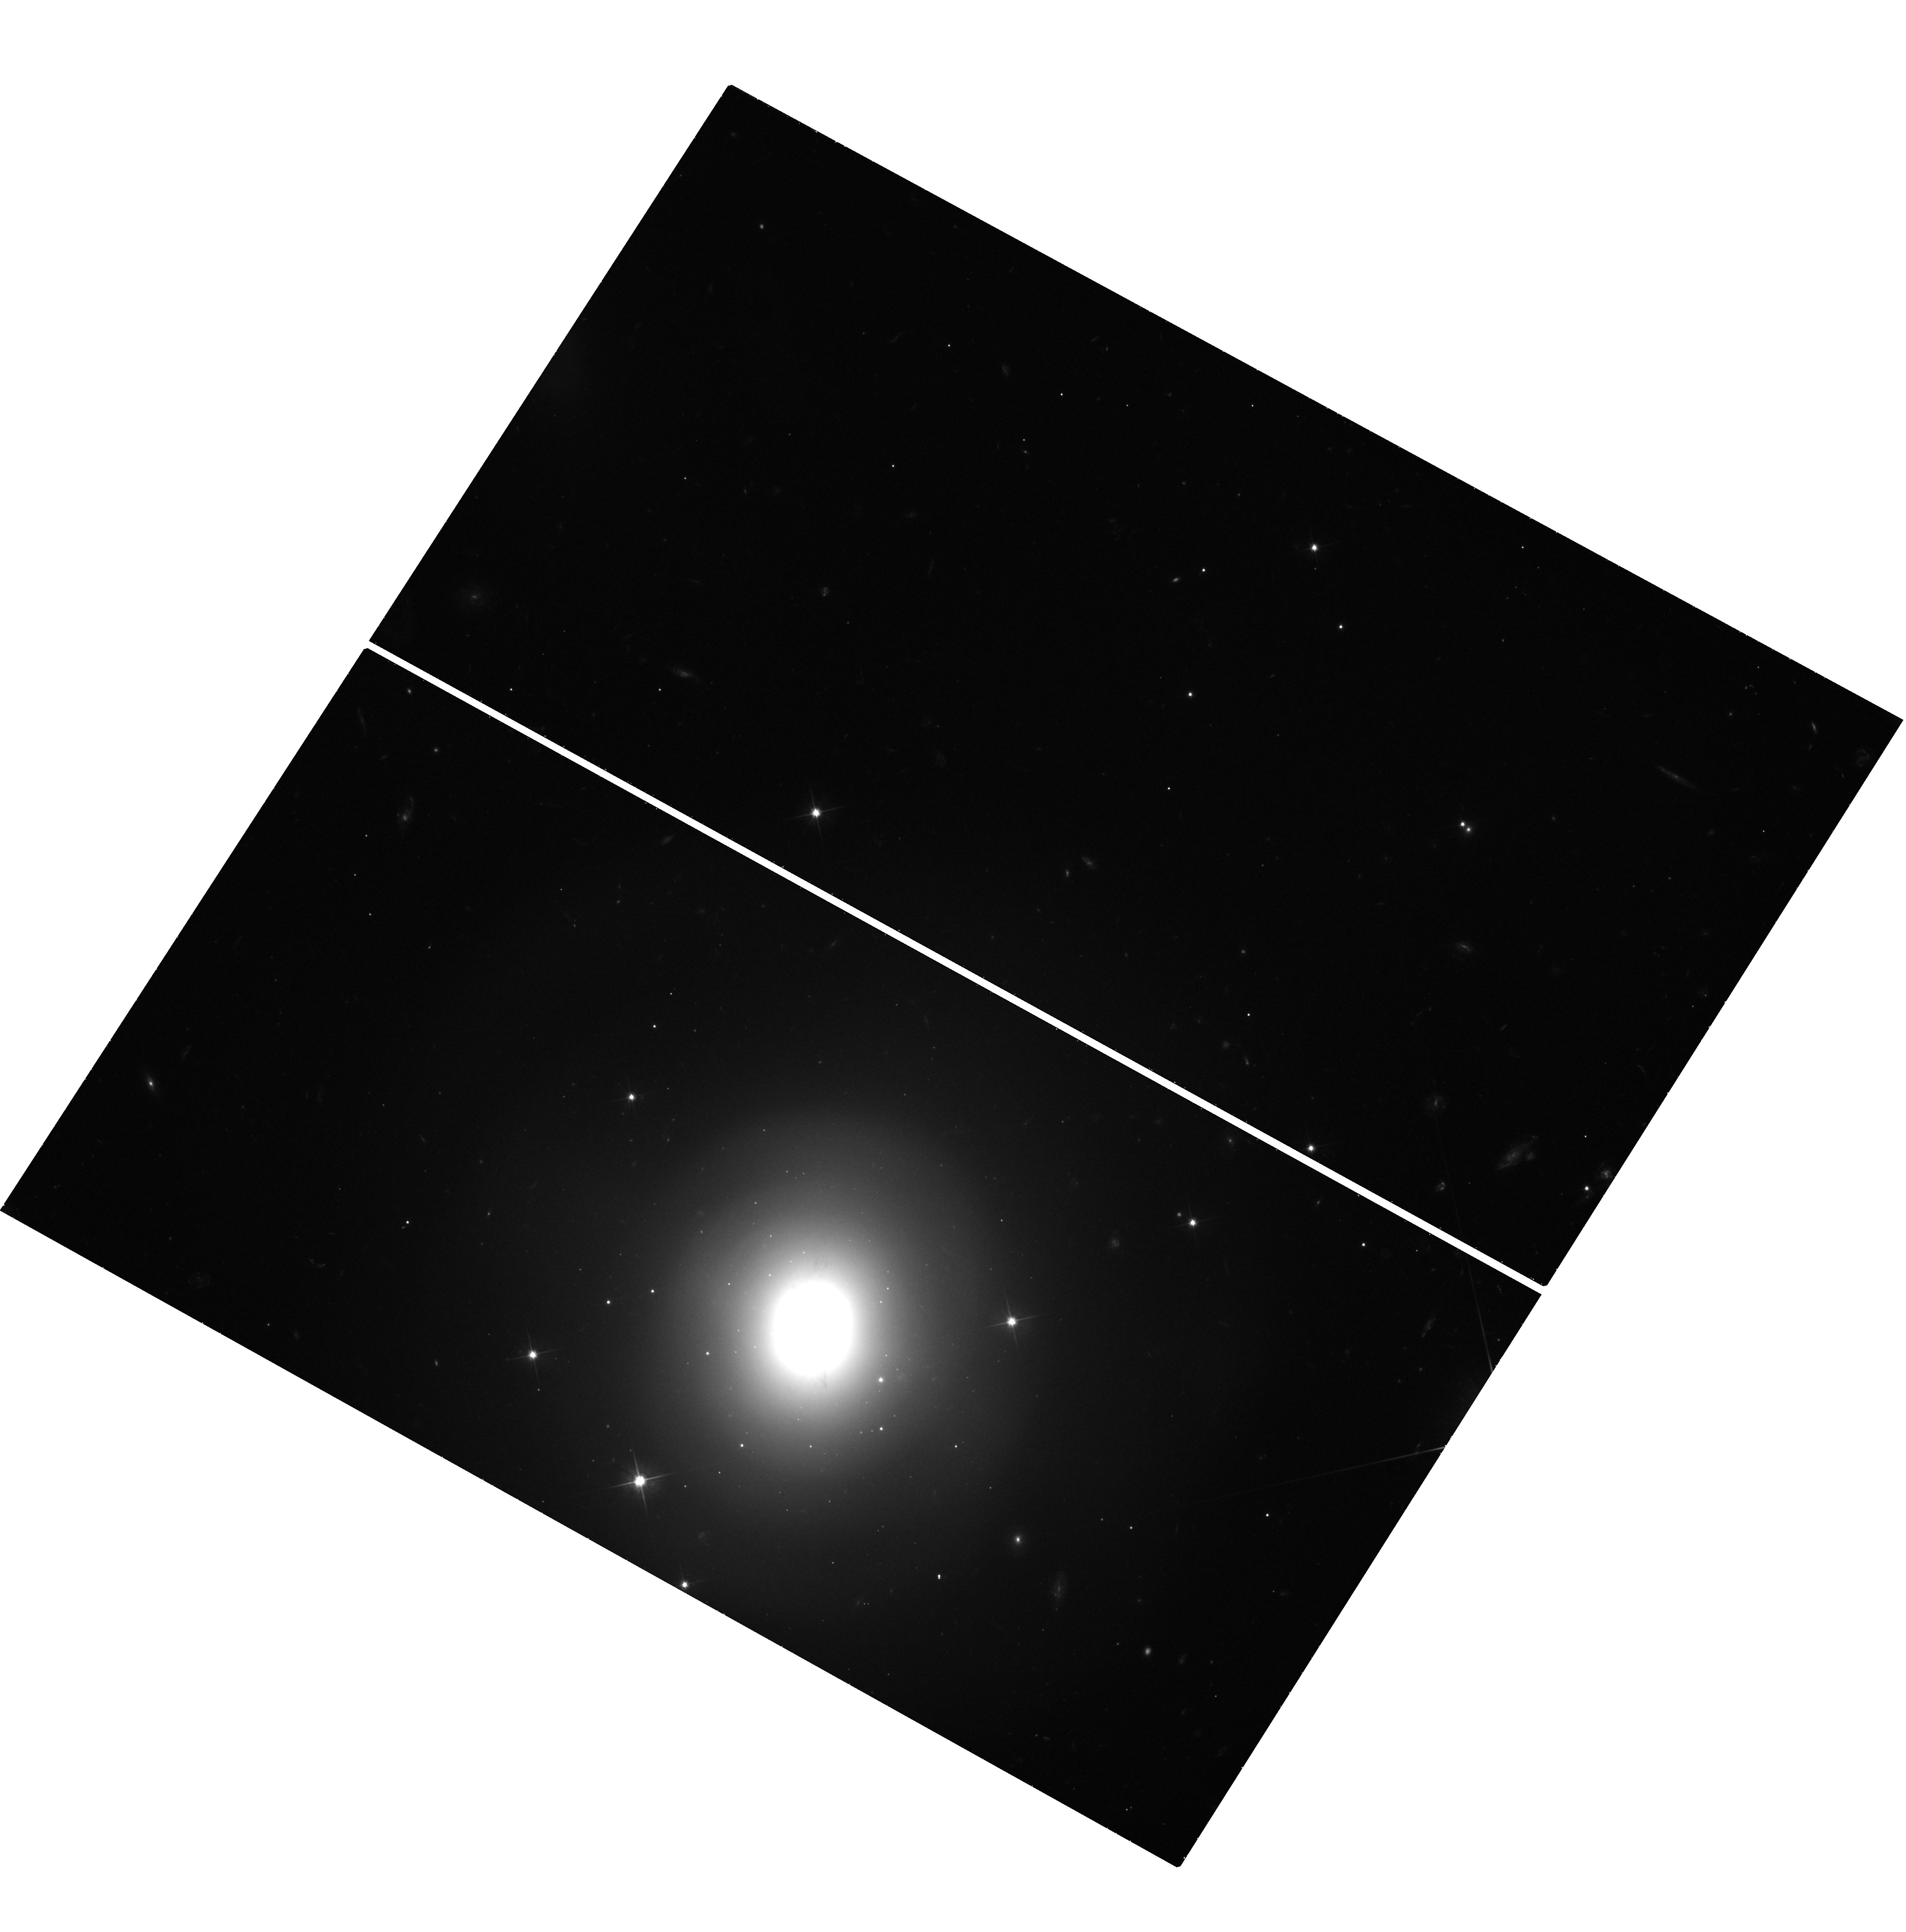
Target: GRB170817A. Instrument: WFC3/UVIS. Filter: F606W. Exposure: 1.4 h. Observation ID: hst_14771_l2_wfc3_uvis_f606w_id8cl2

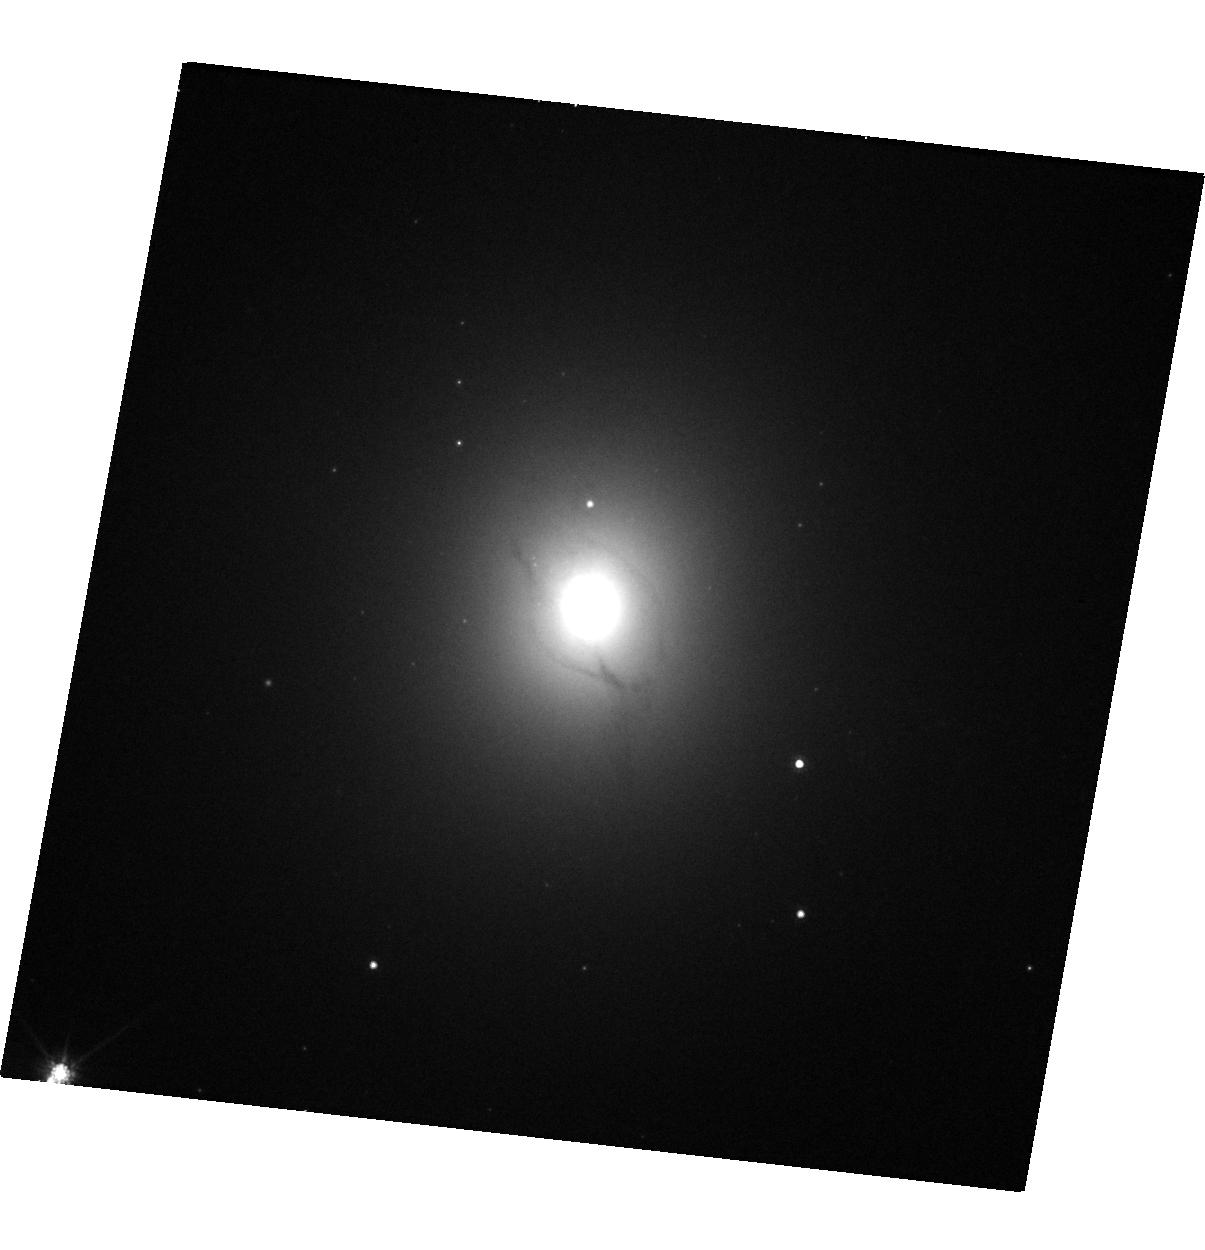
Target: GRB170817A-NGC4993. Instrument: WFC3/UVIS. Filter: F814W. Exposure: 9 min. Observation ID: hst_14771_a3_wfc3_uvis_f814w_id8ca3

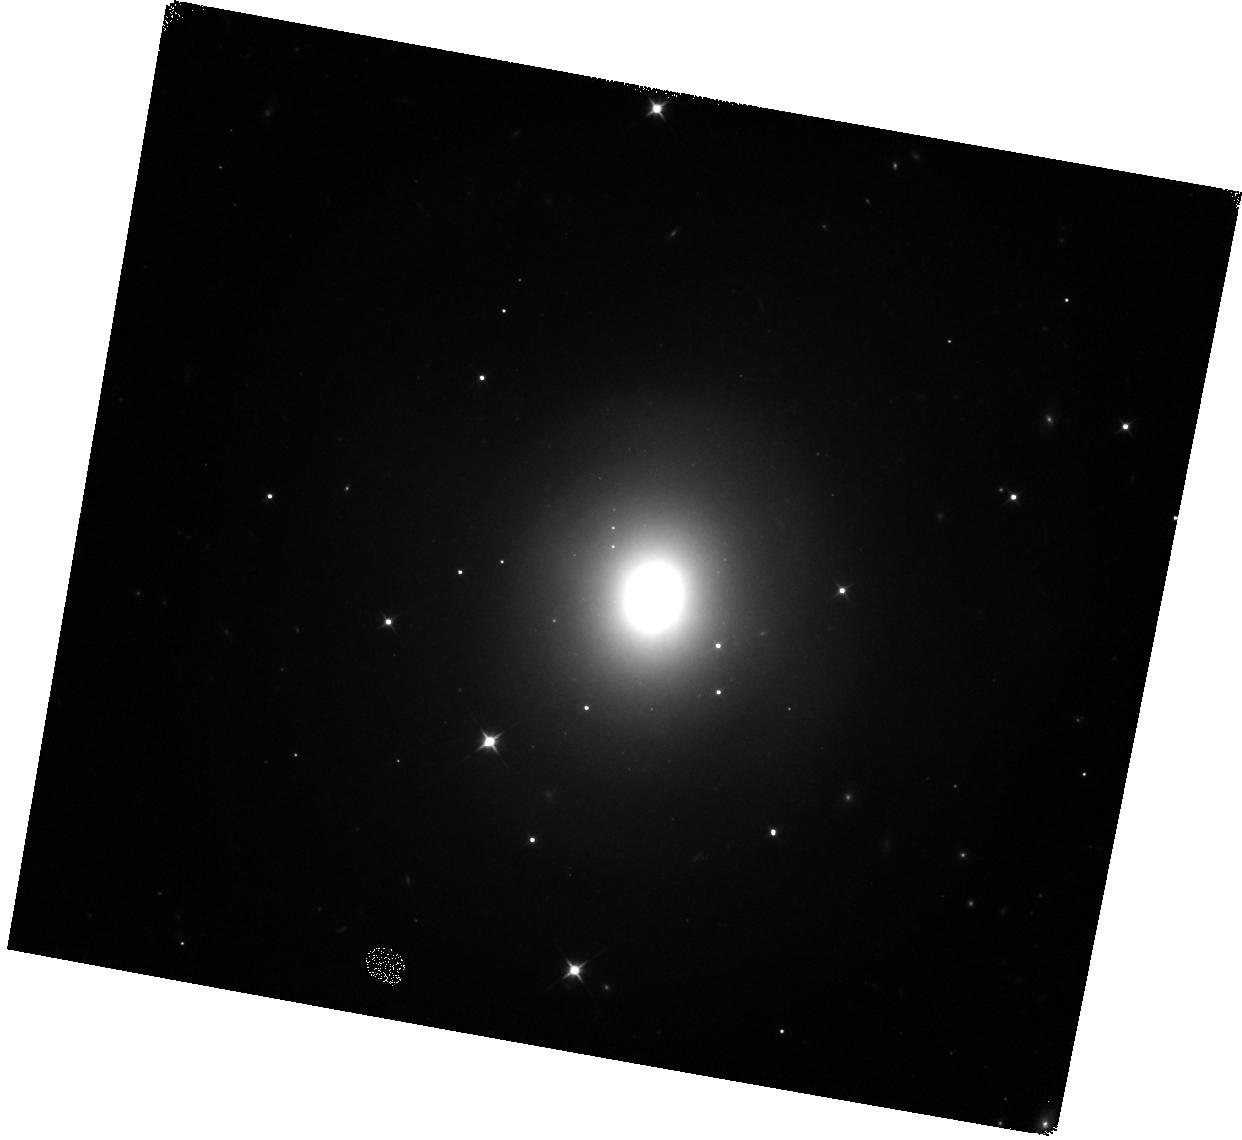
Target: GRB170817A. Instrument: WFC3/IR. Filter: F110W. Exposure: 5 min. Observation ID: hst_14771_a1_wfc3_ir_f110w_id8ca1

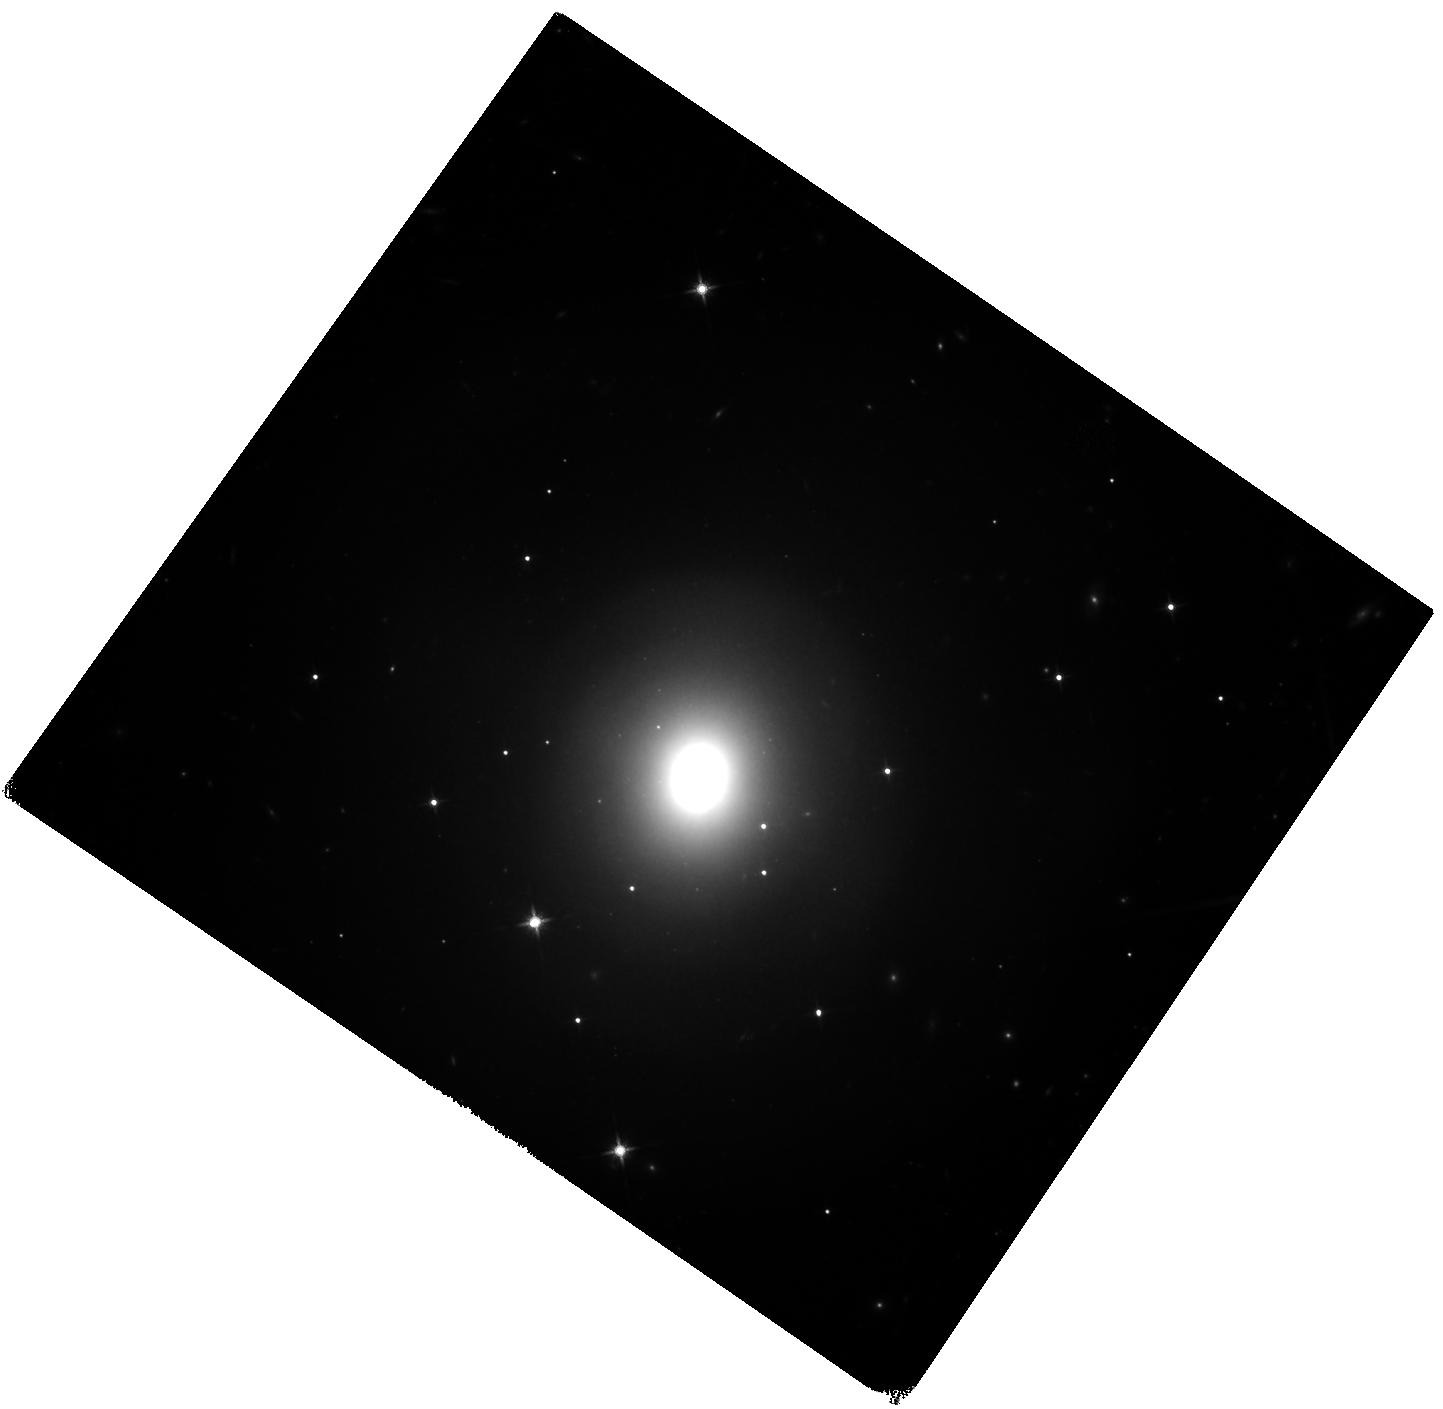
Target: GRB170817A. Instrument: WFC3/IR. Filter: F140W. Exposure: 40 min. Observation ID: hst_14771_w2_wfc3_ir_f140w_id8cw2

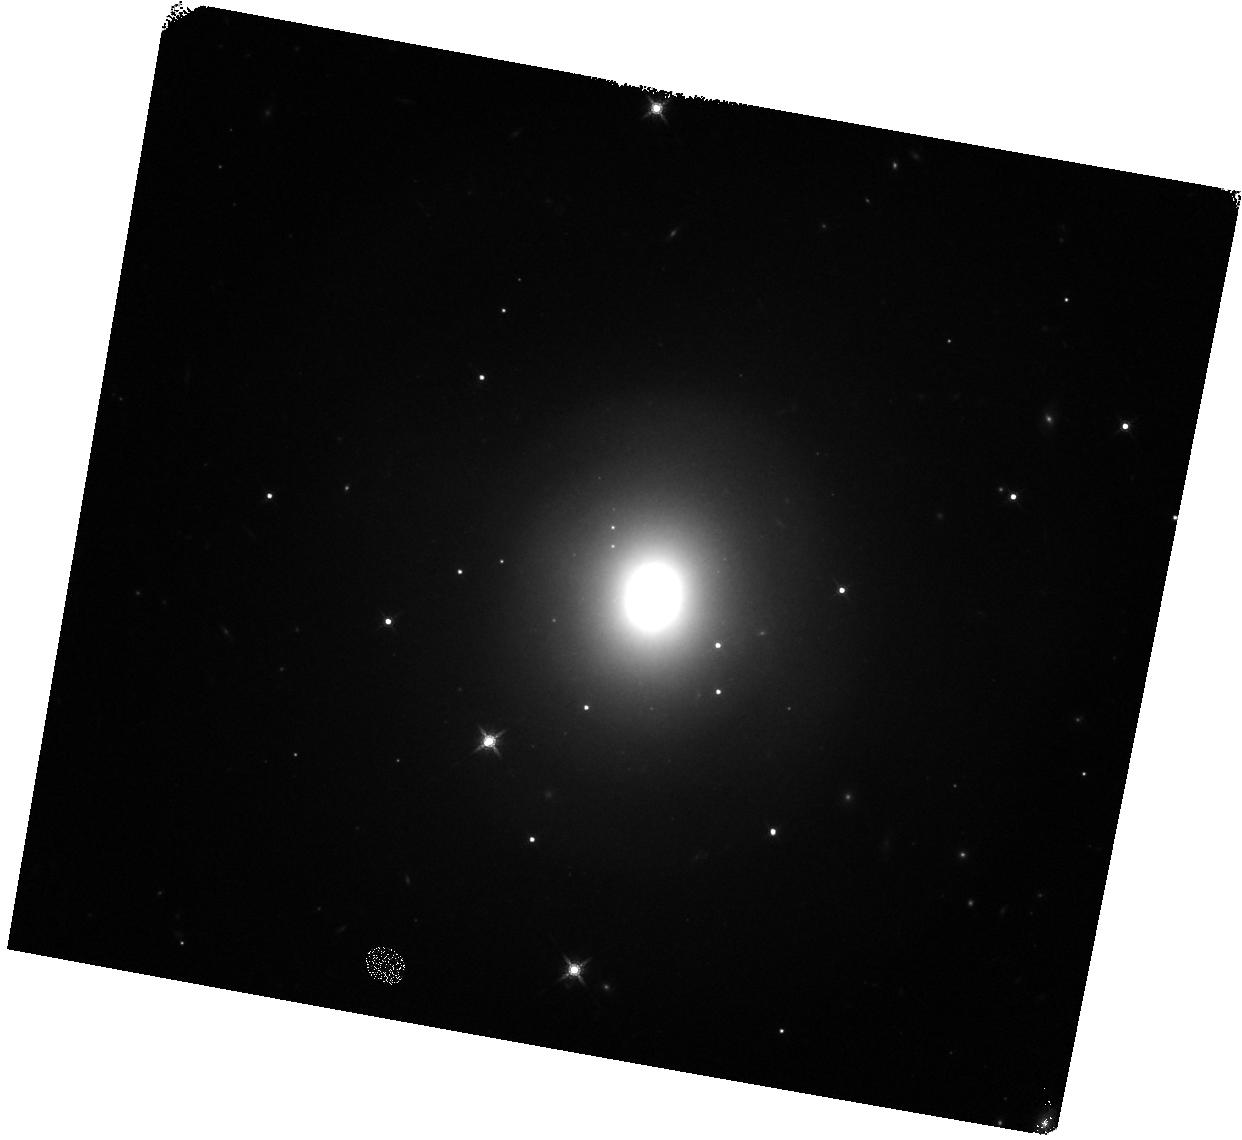
Target: GRB170817A. Instrument: WFC3/IR. Filter: F160W. Exposure: 5 min. Observation ID: hst_14771_a2_wfc3_ir_f160w_id8ca2

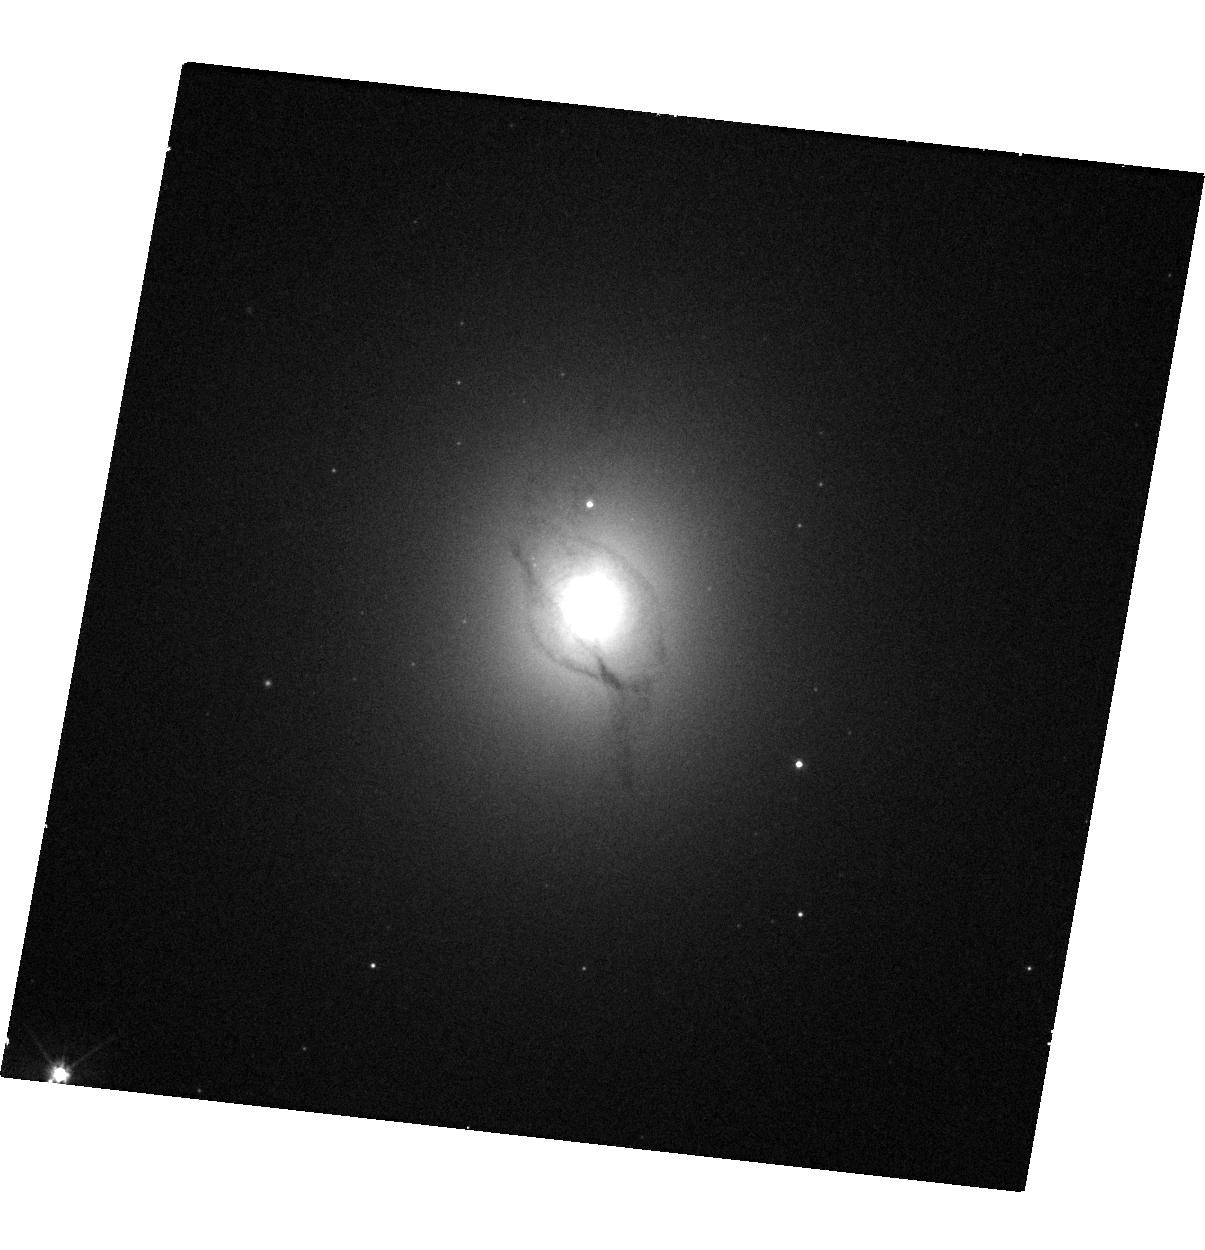
Target: GRB170817A-NGC4993. Instrument: WFC3/UVIS. Filter: F475W. Exposure: 10 min. Observation ID: hst_14771_a3_wfc3_uvis_f475w_id8ca3

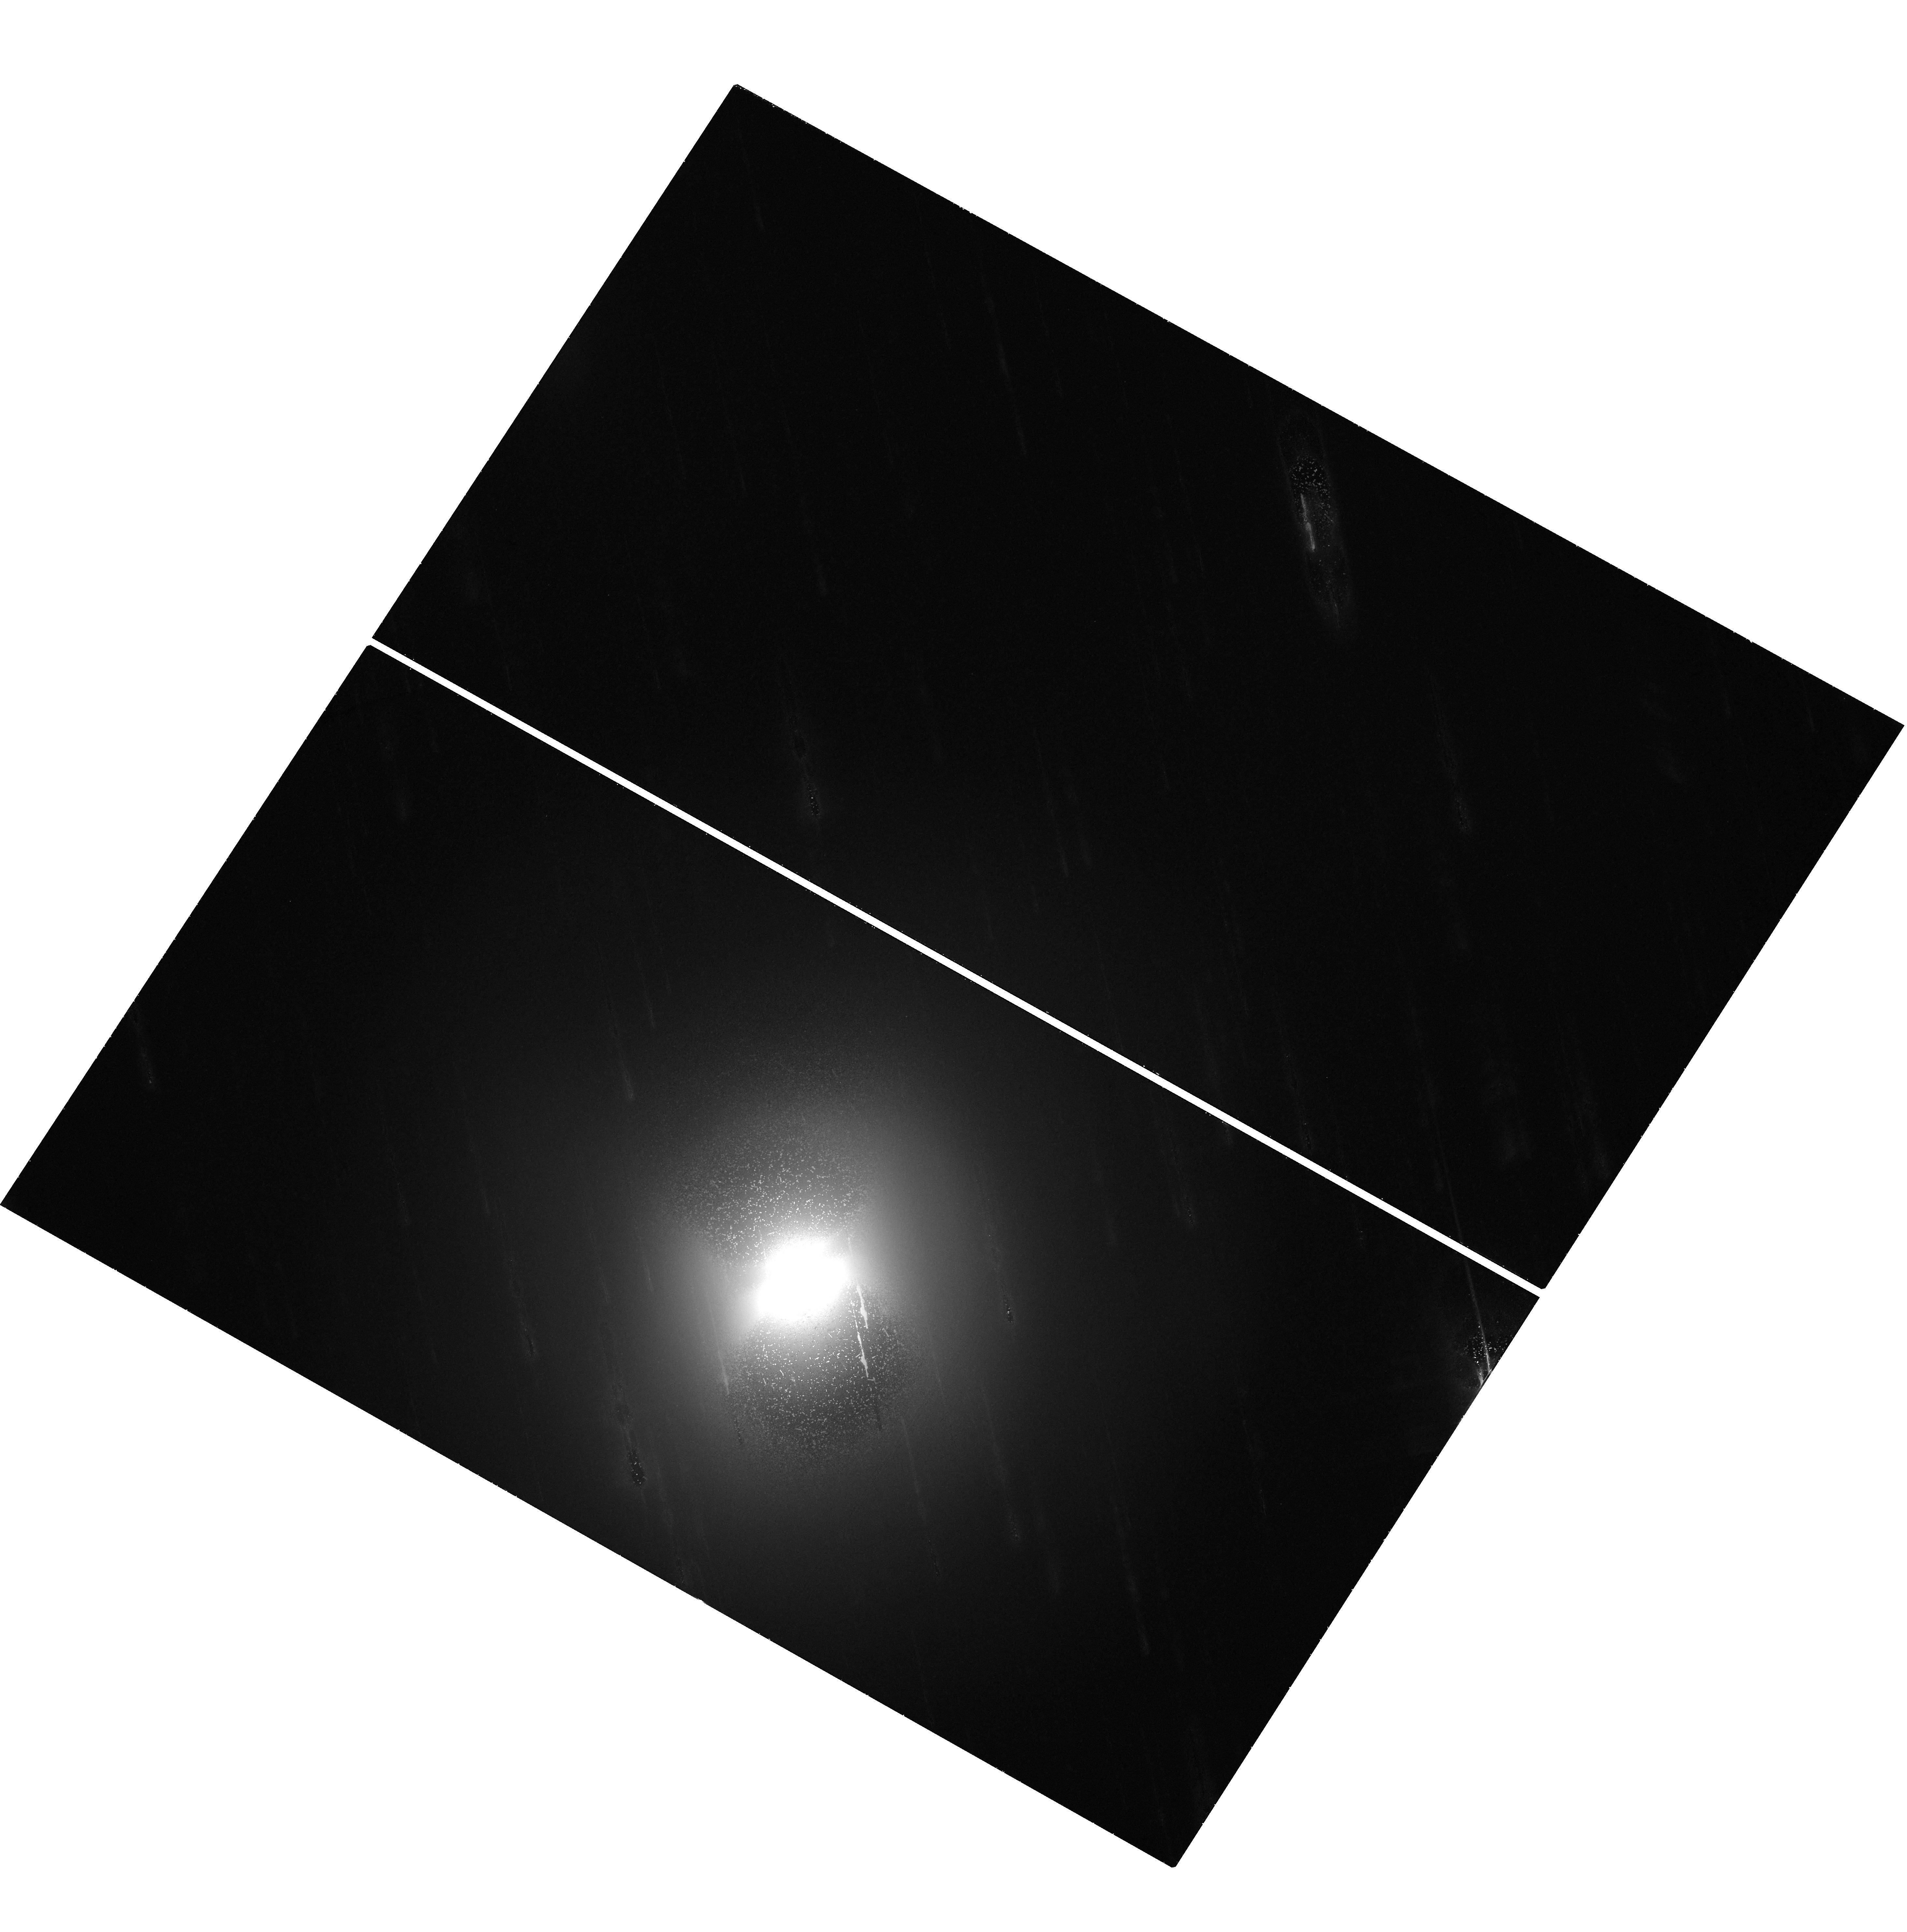
Target: GRB170817A. Instrument: WFC3/UVIS. Filter: F814W. Exposure: 1.4 h. Observation ID: hst_14771_l1_wfc3_uvis_f814w_id8cl1

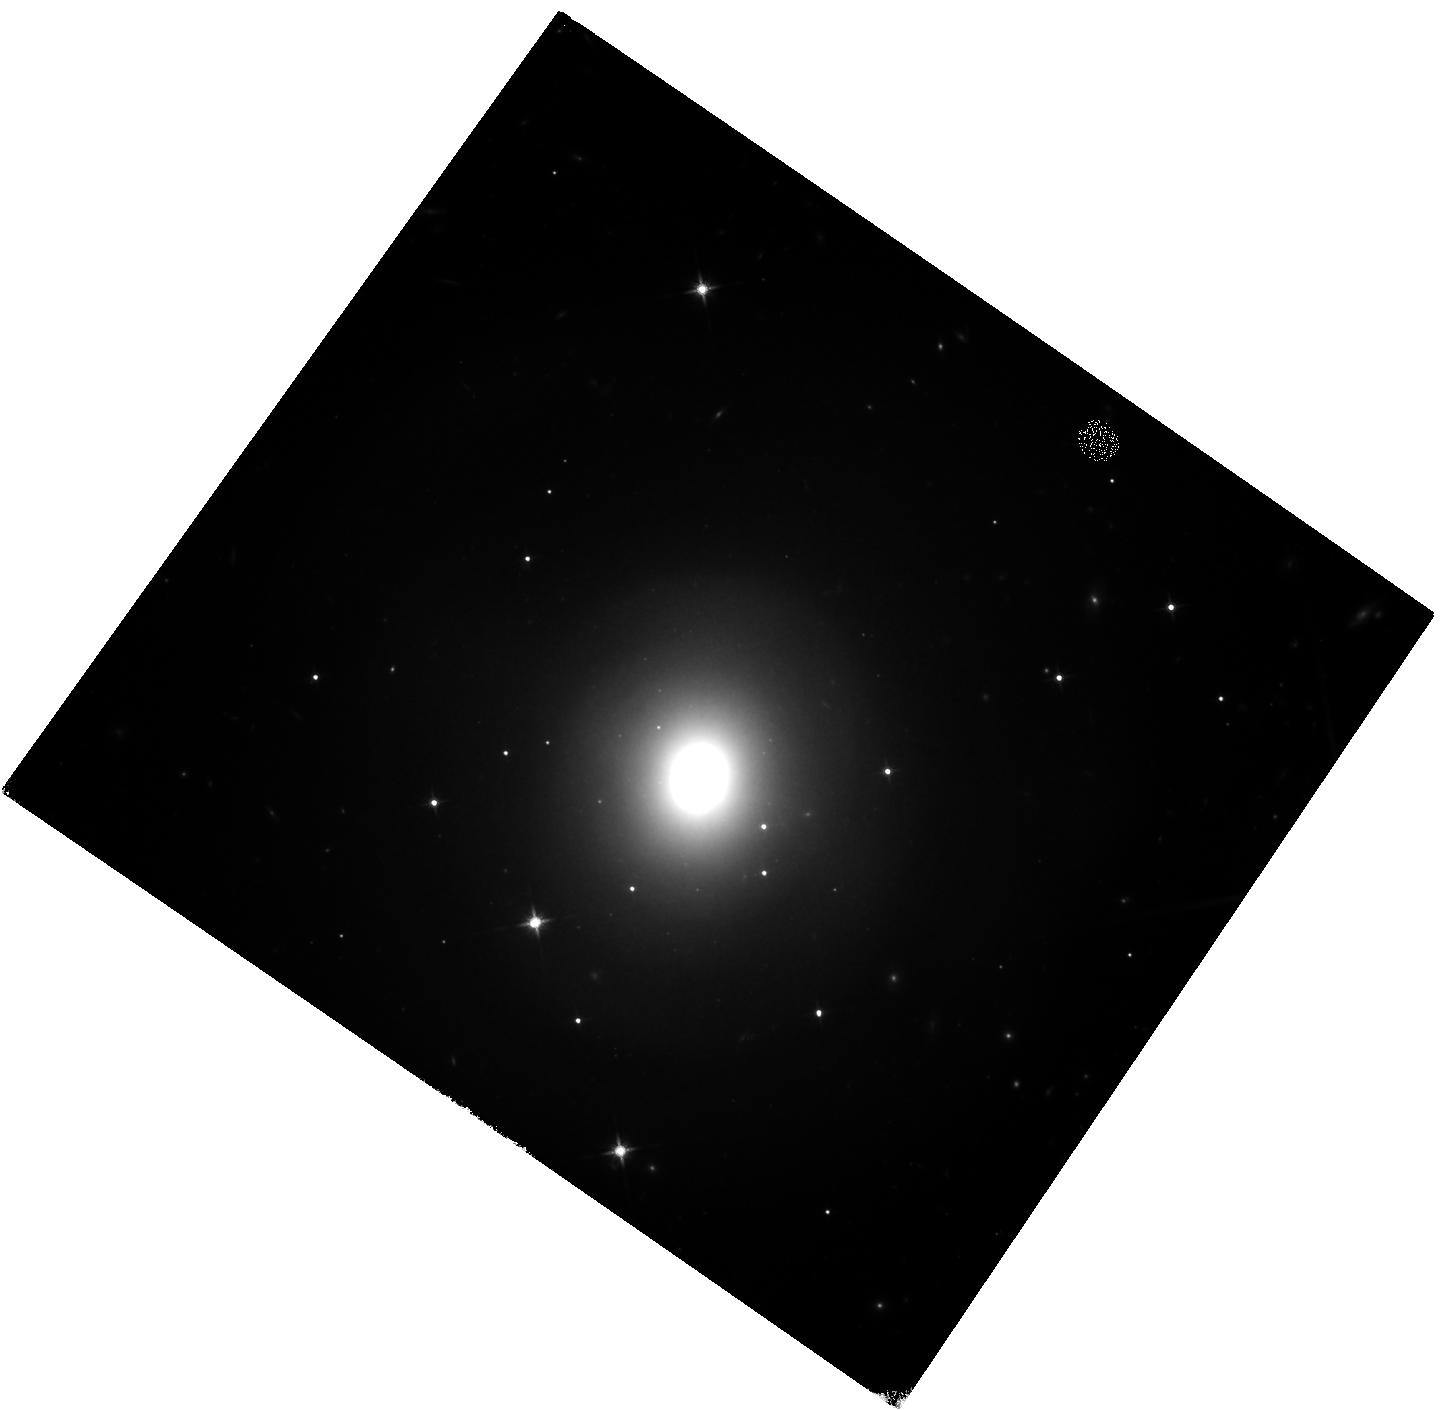
Target: GRB170817A. Instrument: WFC3/IR. Filter: F140W. Exposure: 40 min. Observation ID: hst_14771_w1_wfc3_ir_f140w_id8cw1

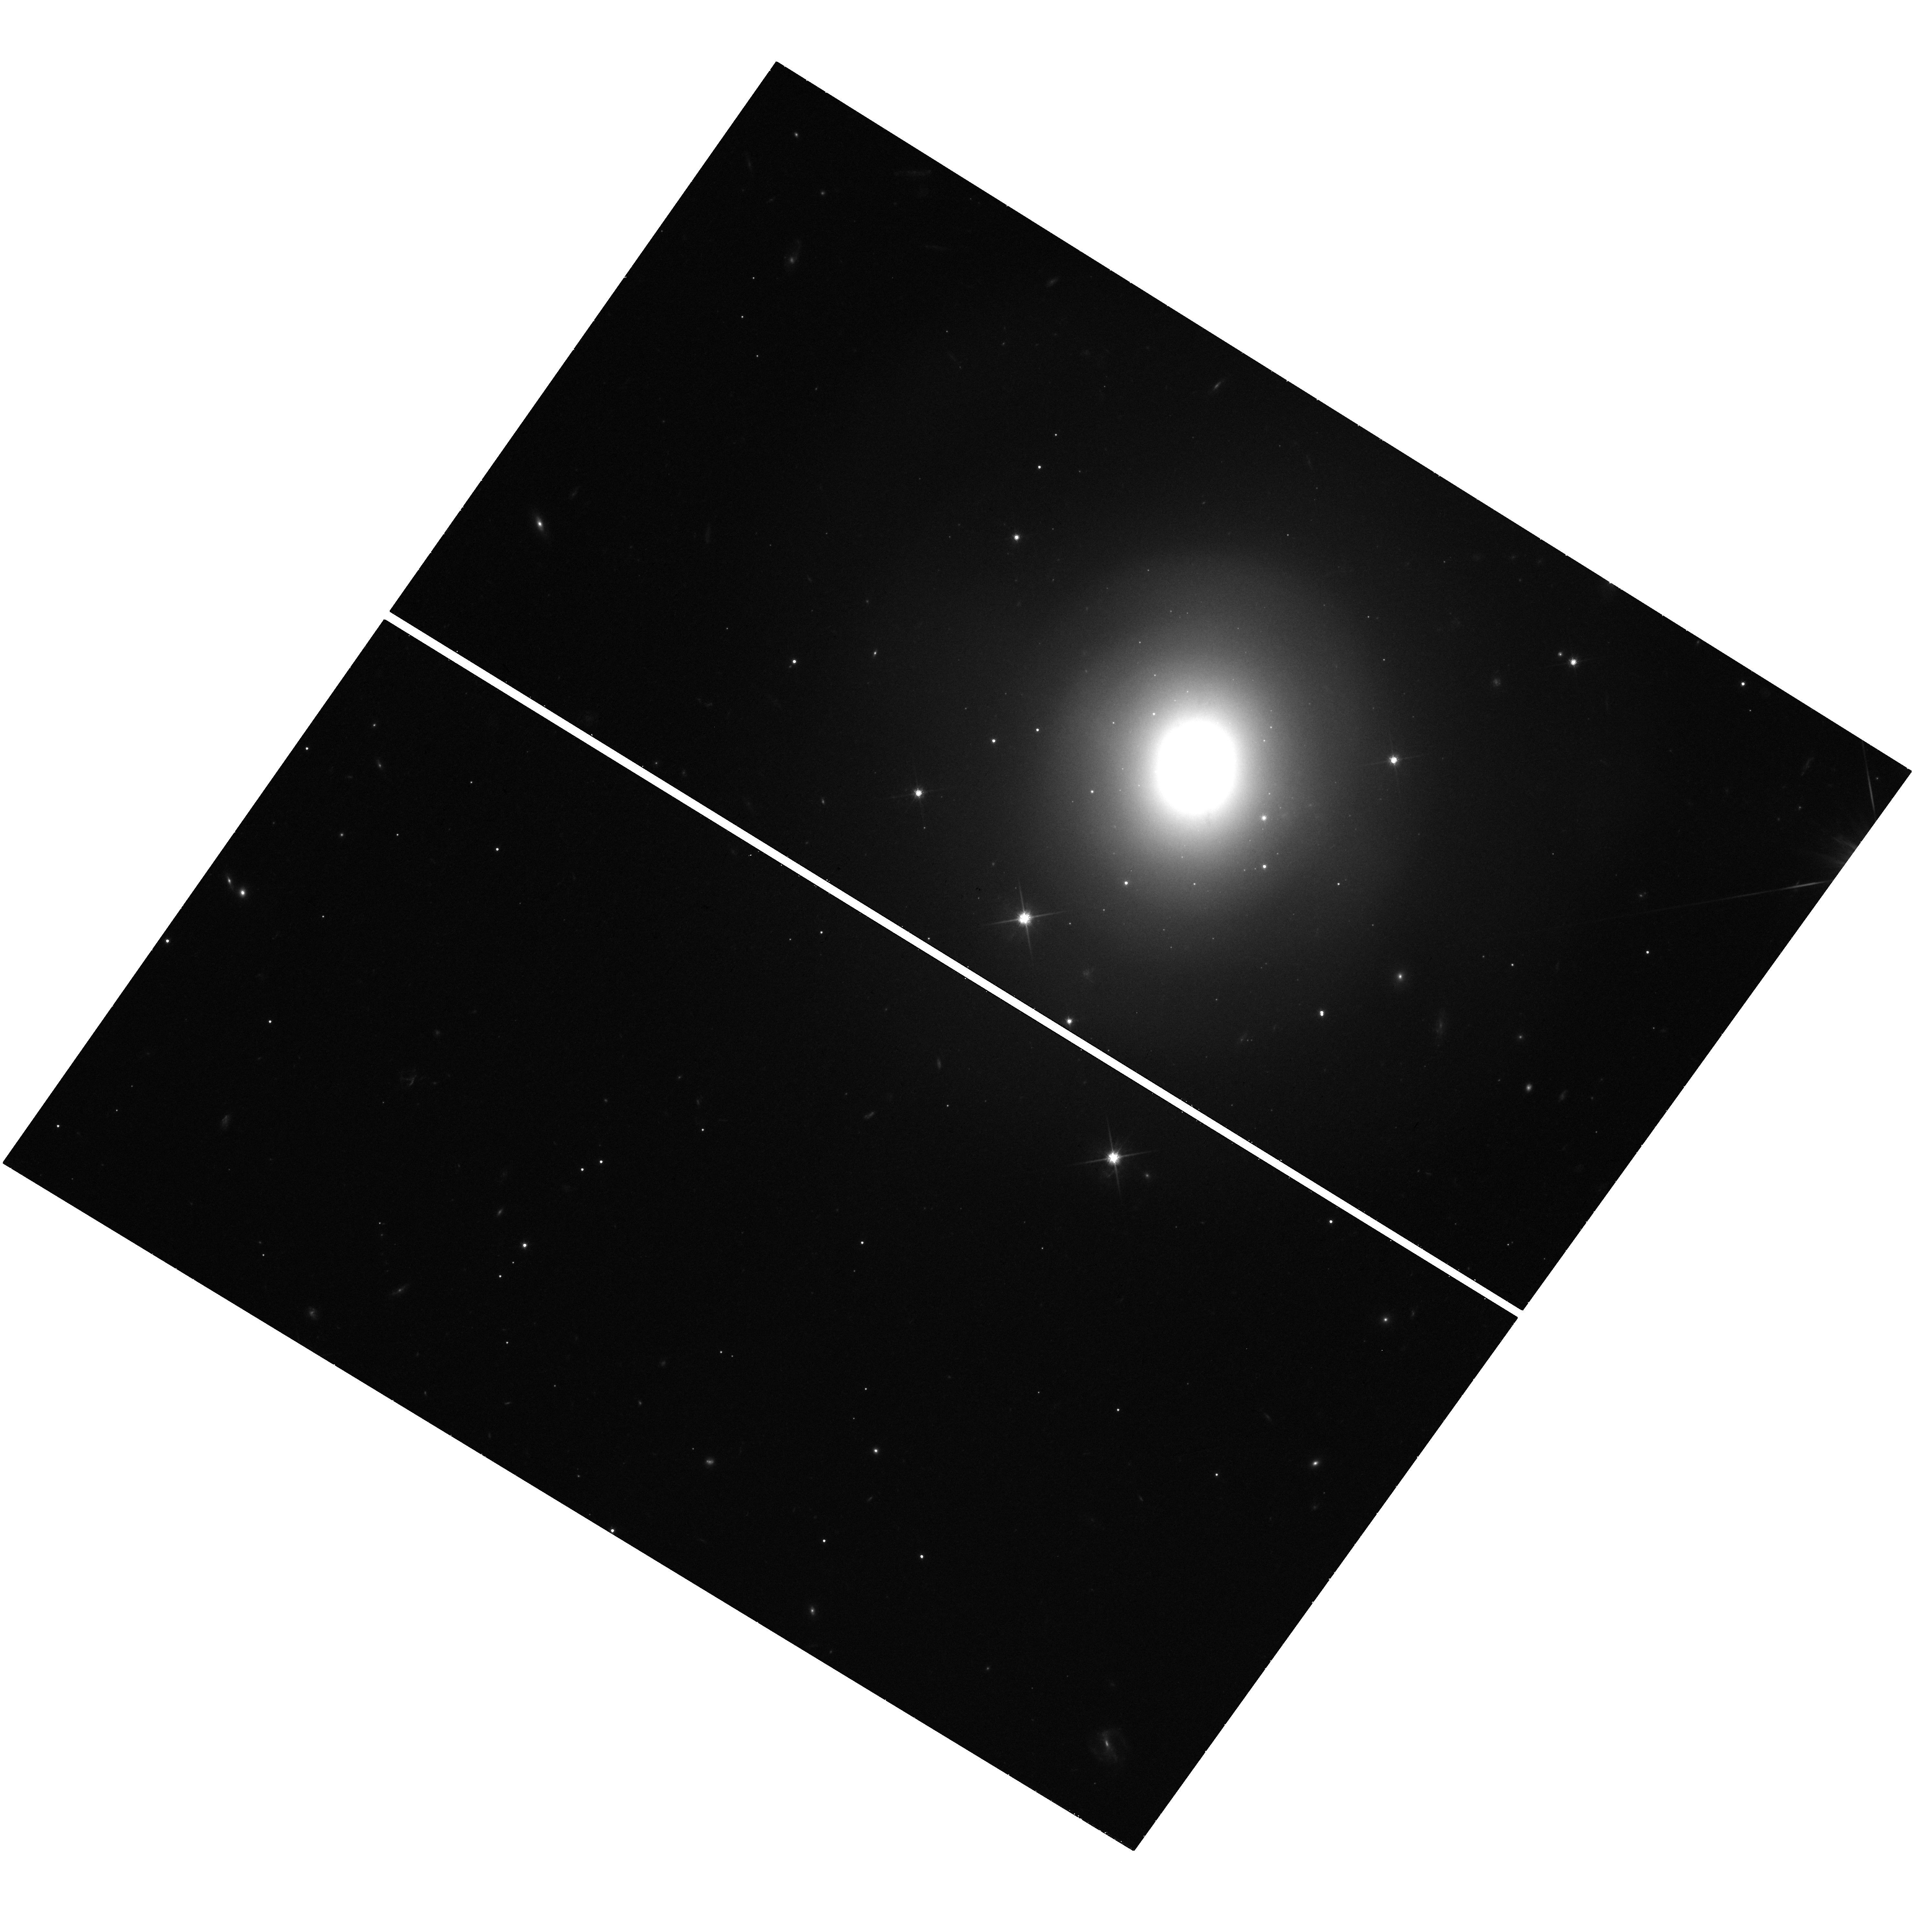
Target: GRB170817A. Instrument: WFC3/UVIS. Filter: F814W. Exposure: 40 min. Observation ID: hst_14771_f2_wfc3_uvis_f814w_id8cf2

r-process kilonovae, short-duration GRBs, and EM counterparts to gravitational wave sources (PI: Tanvir, Nial Rahil)

Our HST observations of the short-duration gamma-ray burst GRB130603B showed an infrared excess, about a week (rest-frame) after the burst, consistent with expectations from models of an emerging 'kilonova' (aka. 'macronova') driven by the radioactive decay of newly-synthesised r-process elements. This directly supports the compact object merger hypothesis for short-duration GRBs, in which dynamically ejected neutron star material powers a radioactive transient. If confirmed in future events, this discovery also provides empirical evidence for a quasi-isotropic, electromagnetic signature of a prime target for gravitational wave (GW) detection by aLIGO/AdV, and suggests that kilonovae of this sort are likely sites of substantial (perhaps dominant) production of r-process elements in the universe. However, the ubiquity and range of behaviour of these events is entirely unknown; the kilonova luminosity is expected to depend on the ejecta mass and velocity, and also may be enhanced by ongoing energy input from the compact remnant. We need to establish their properties to inform searches of GW error boxes and quantify their contribution to the heavy element nucleosynthesis budget. Suitable SGRBs targets are rare, so intensive follow-up of any that occur is critical. Here we propose ToO observations (continuing our c23 campaign) of a low-redshift (z<~0.35) SGRB localised during cycle 24 to search for and characterise more fully any accompanying kilonova signal.